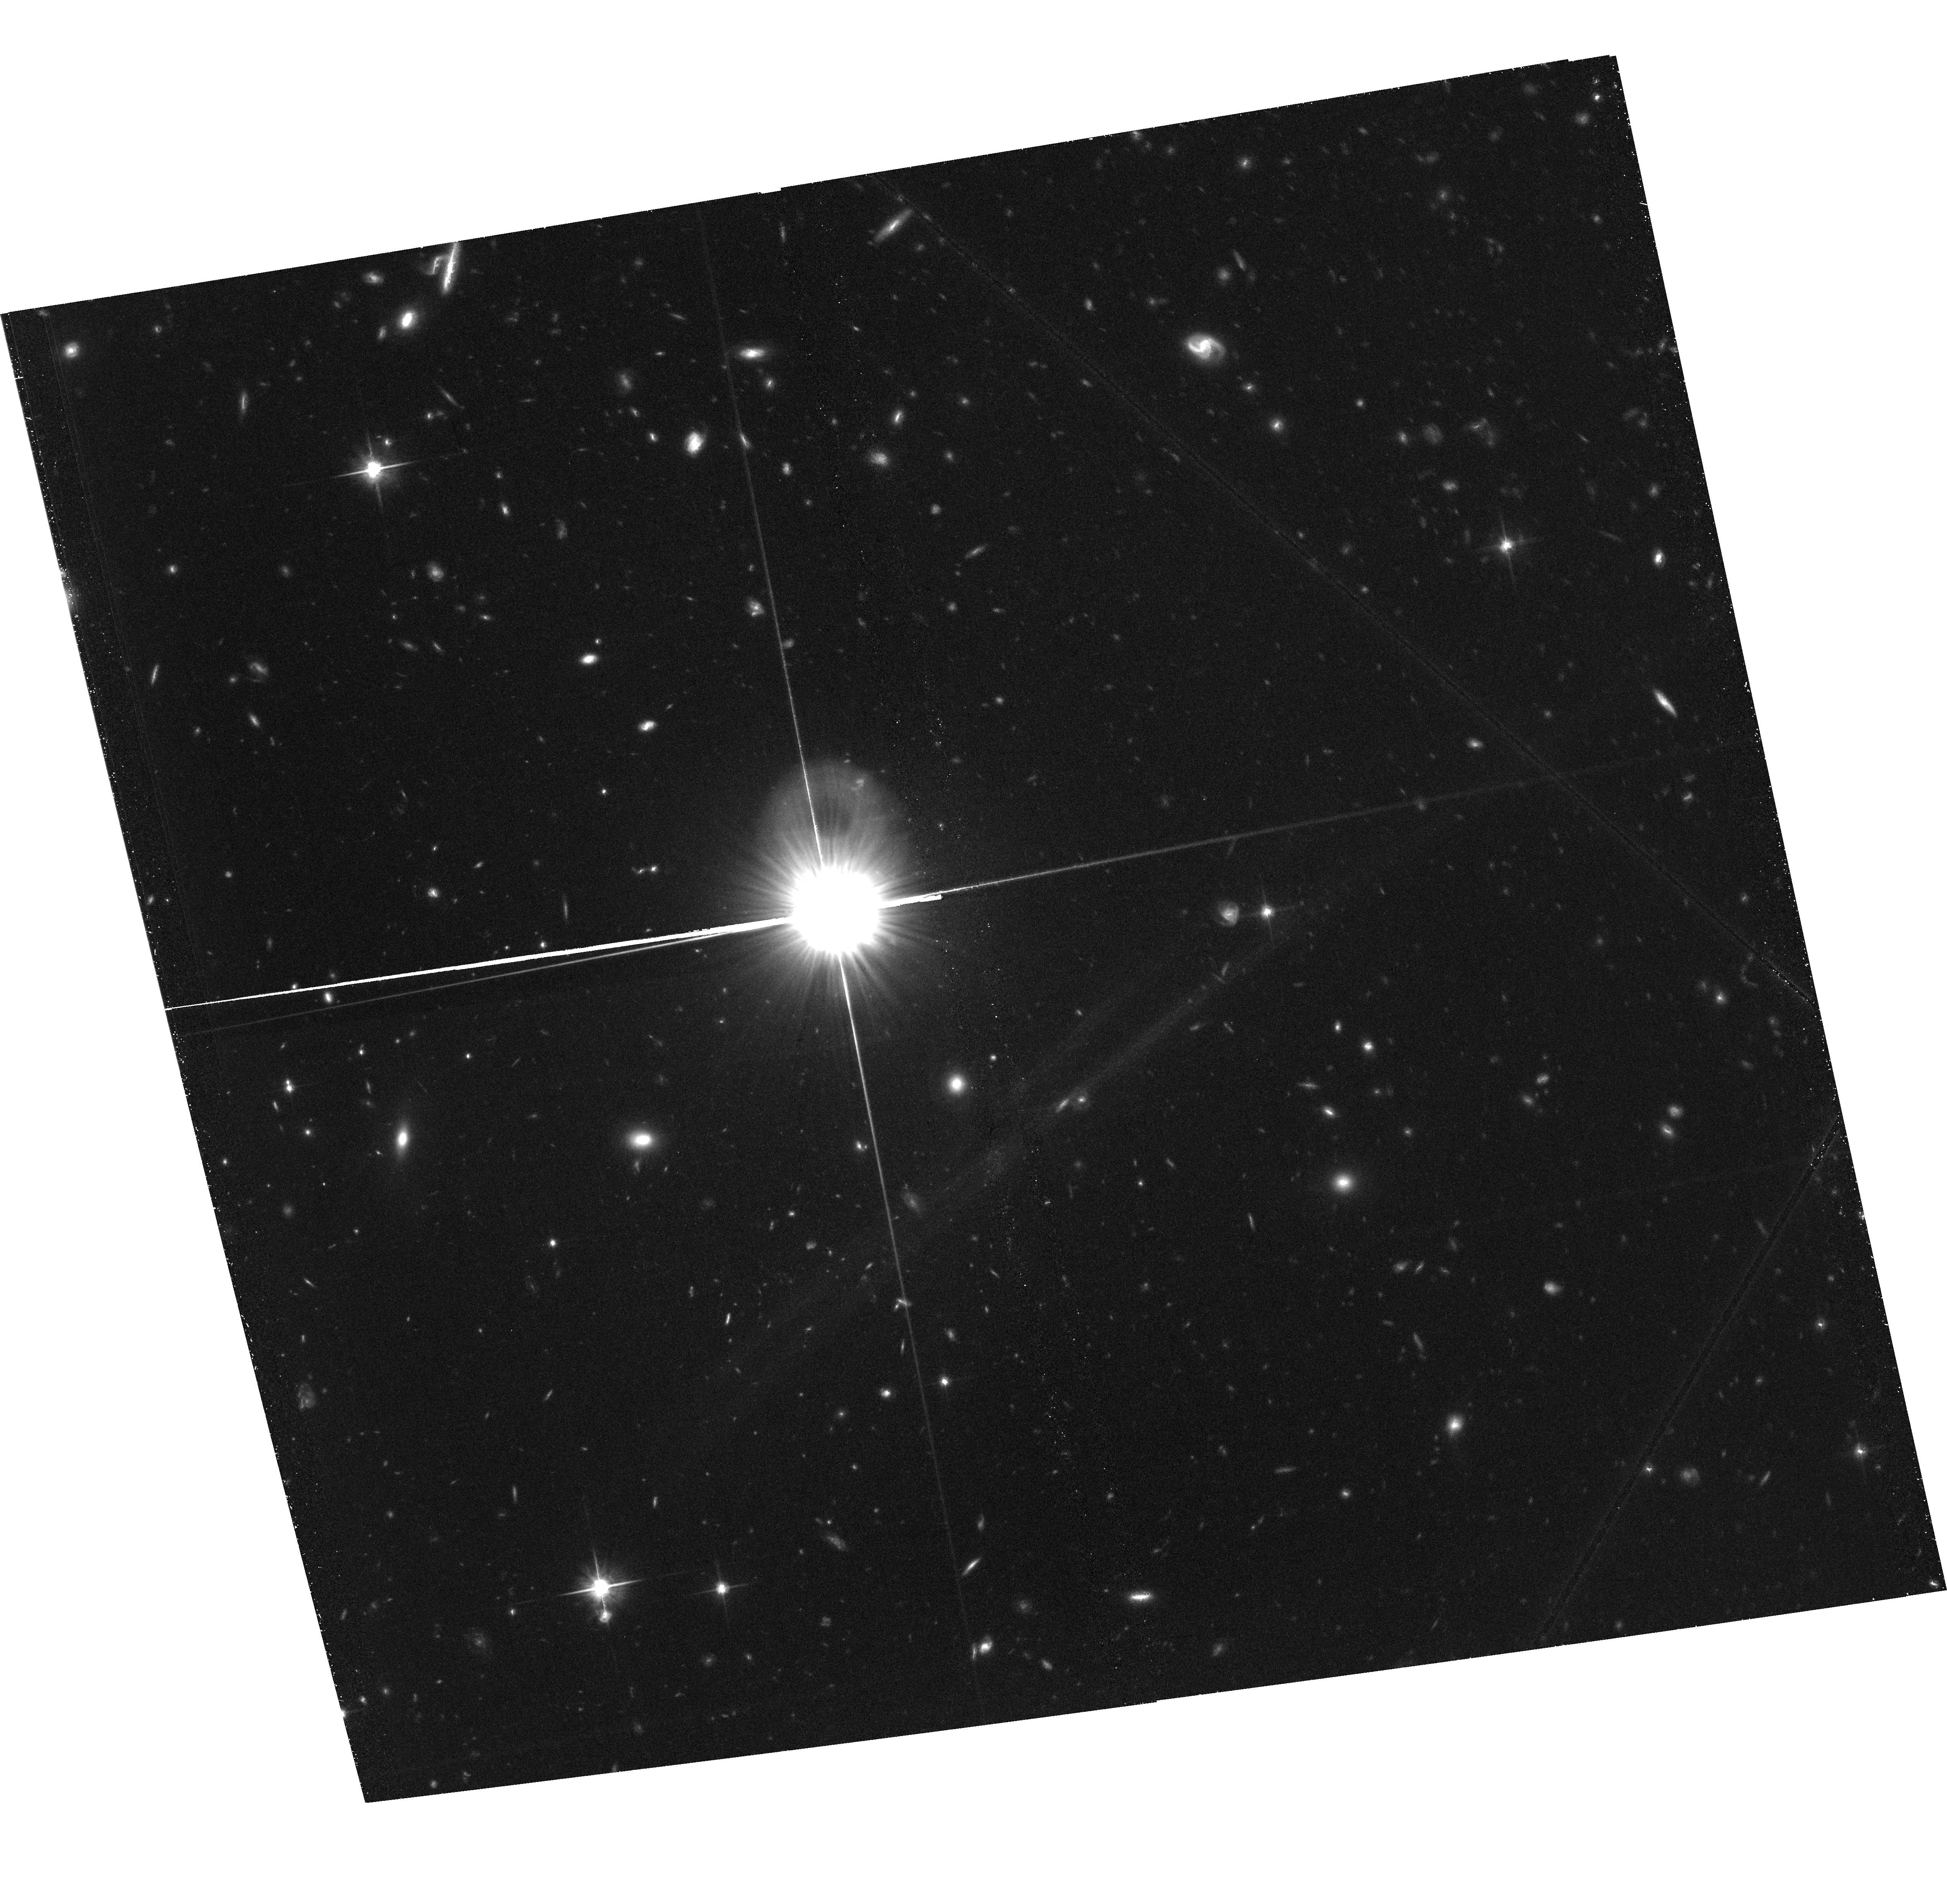
Target: field at RA 150.175°, Dec 2.660°
Instrument: ACS/WFC
Filter: F814W
Exposure: 1.4 h
Observation ID: hst_13294_01_acs_wfc_f814w_jccb01

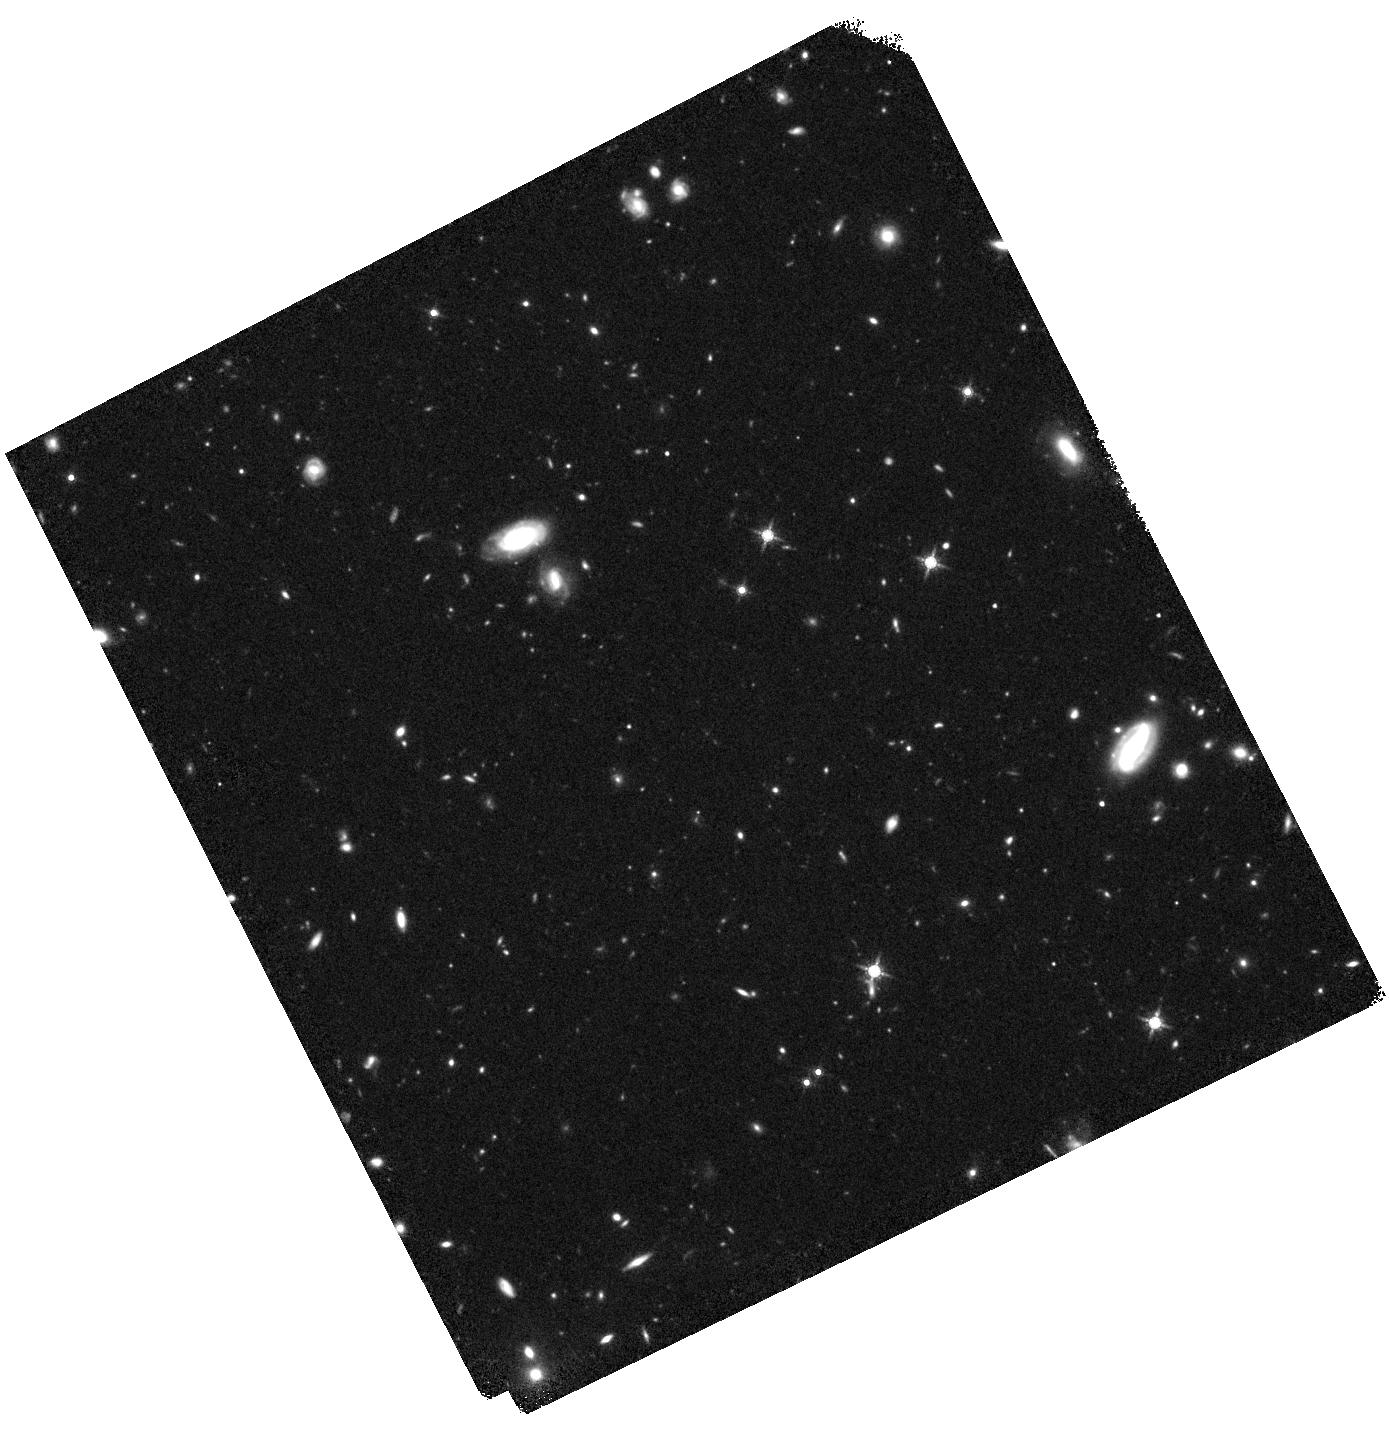
Target: VD-17871
Instrument: WFC3/IR
Filter: F160W
Exposure: 47 min
Observation ID: hst_13294_02_wfc3_ir_f160w_iccb02

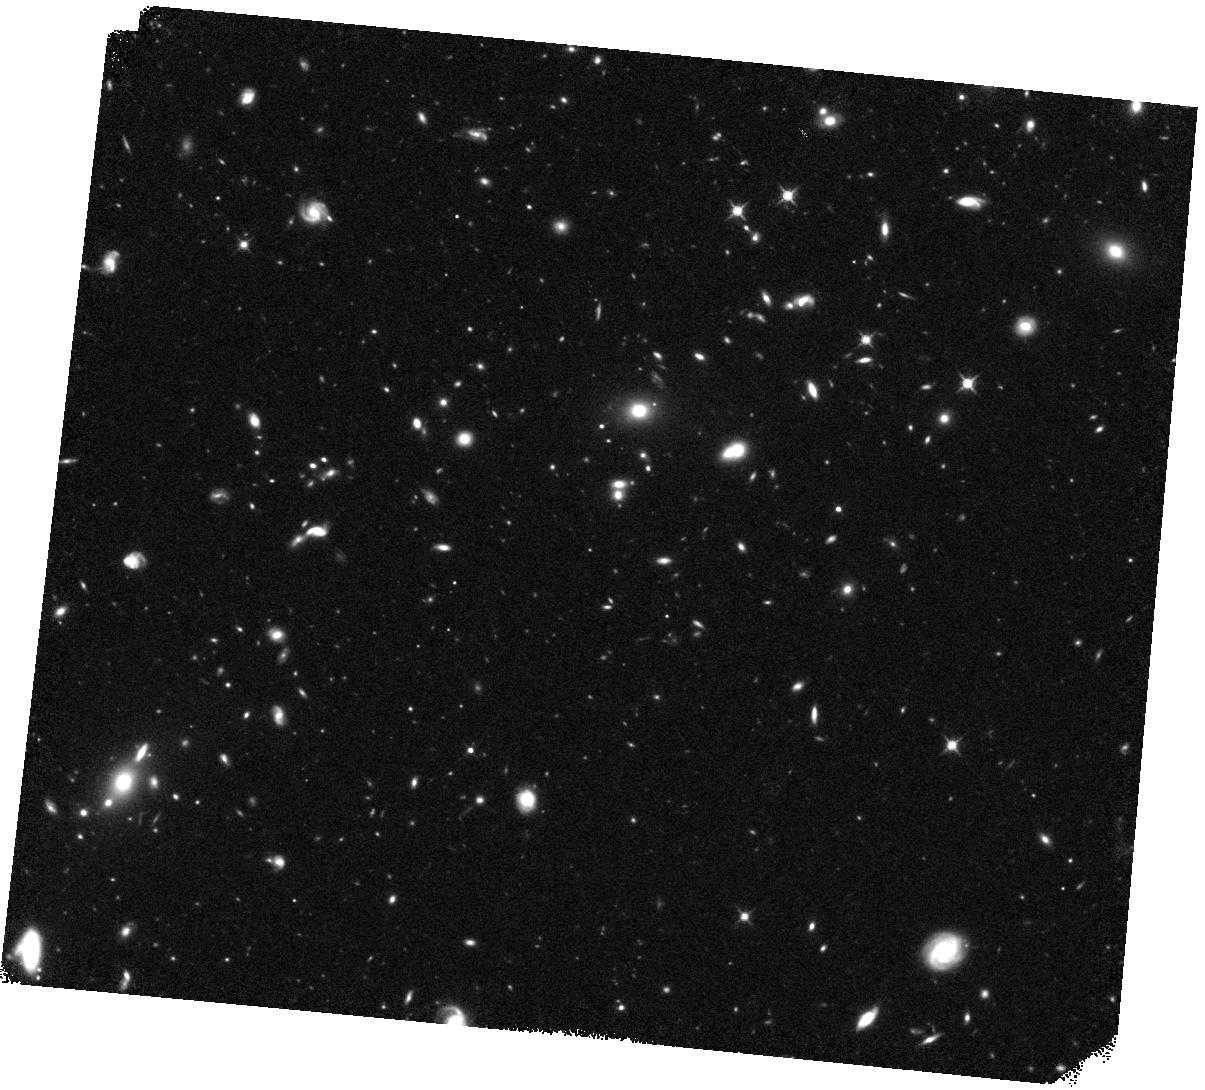
Target: AZTEC-1
Instrument: WFC3/IR
Filter: F125W
Exposure: 44 min
Observation ID: hst_13294_03_wfc3_ir_f125w_iccb03

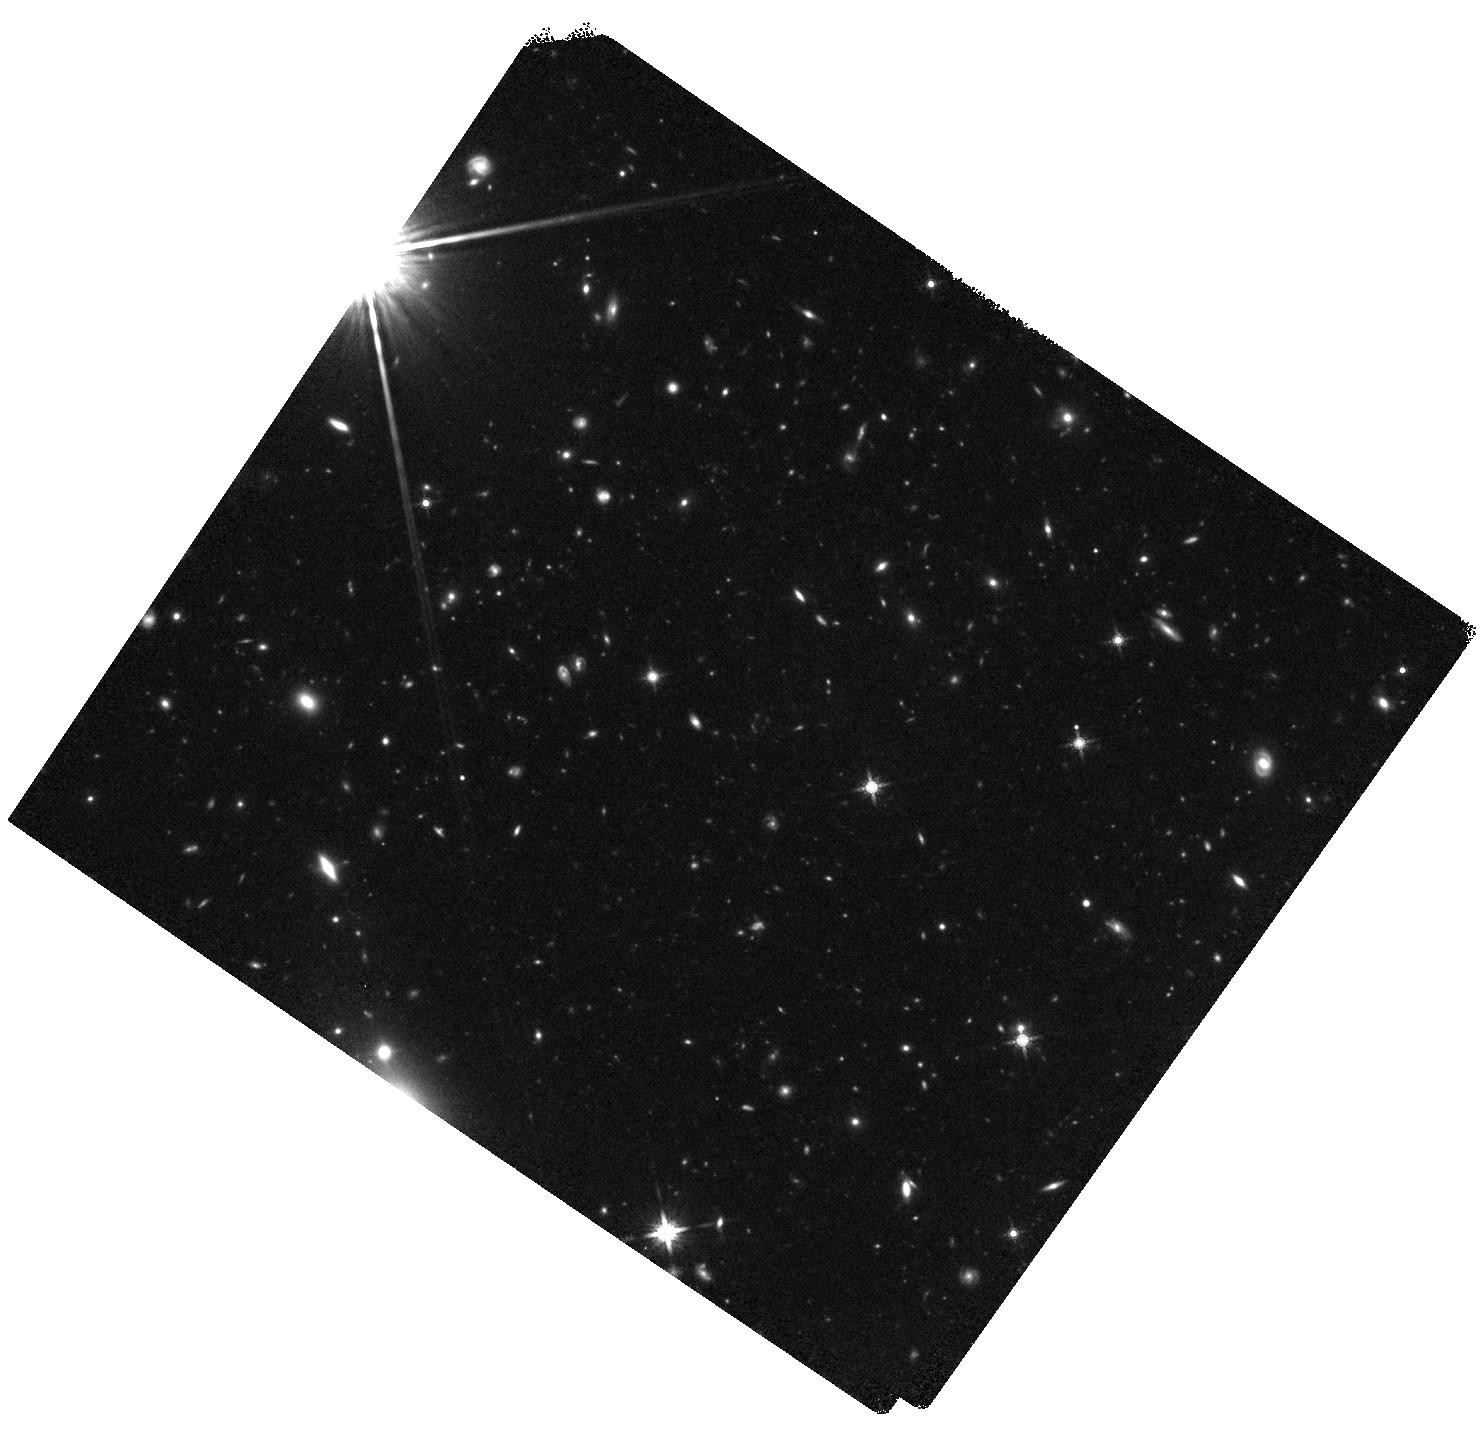
Target: J1000+0234
Instrument: WFC3/IR
Filter: F160W
Exposure: 47 min
Observation ID: hst_13294_01_wfc3_ir_f160w_iccb01

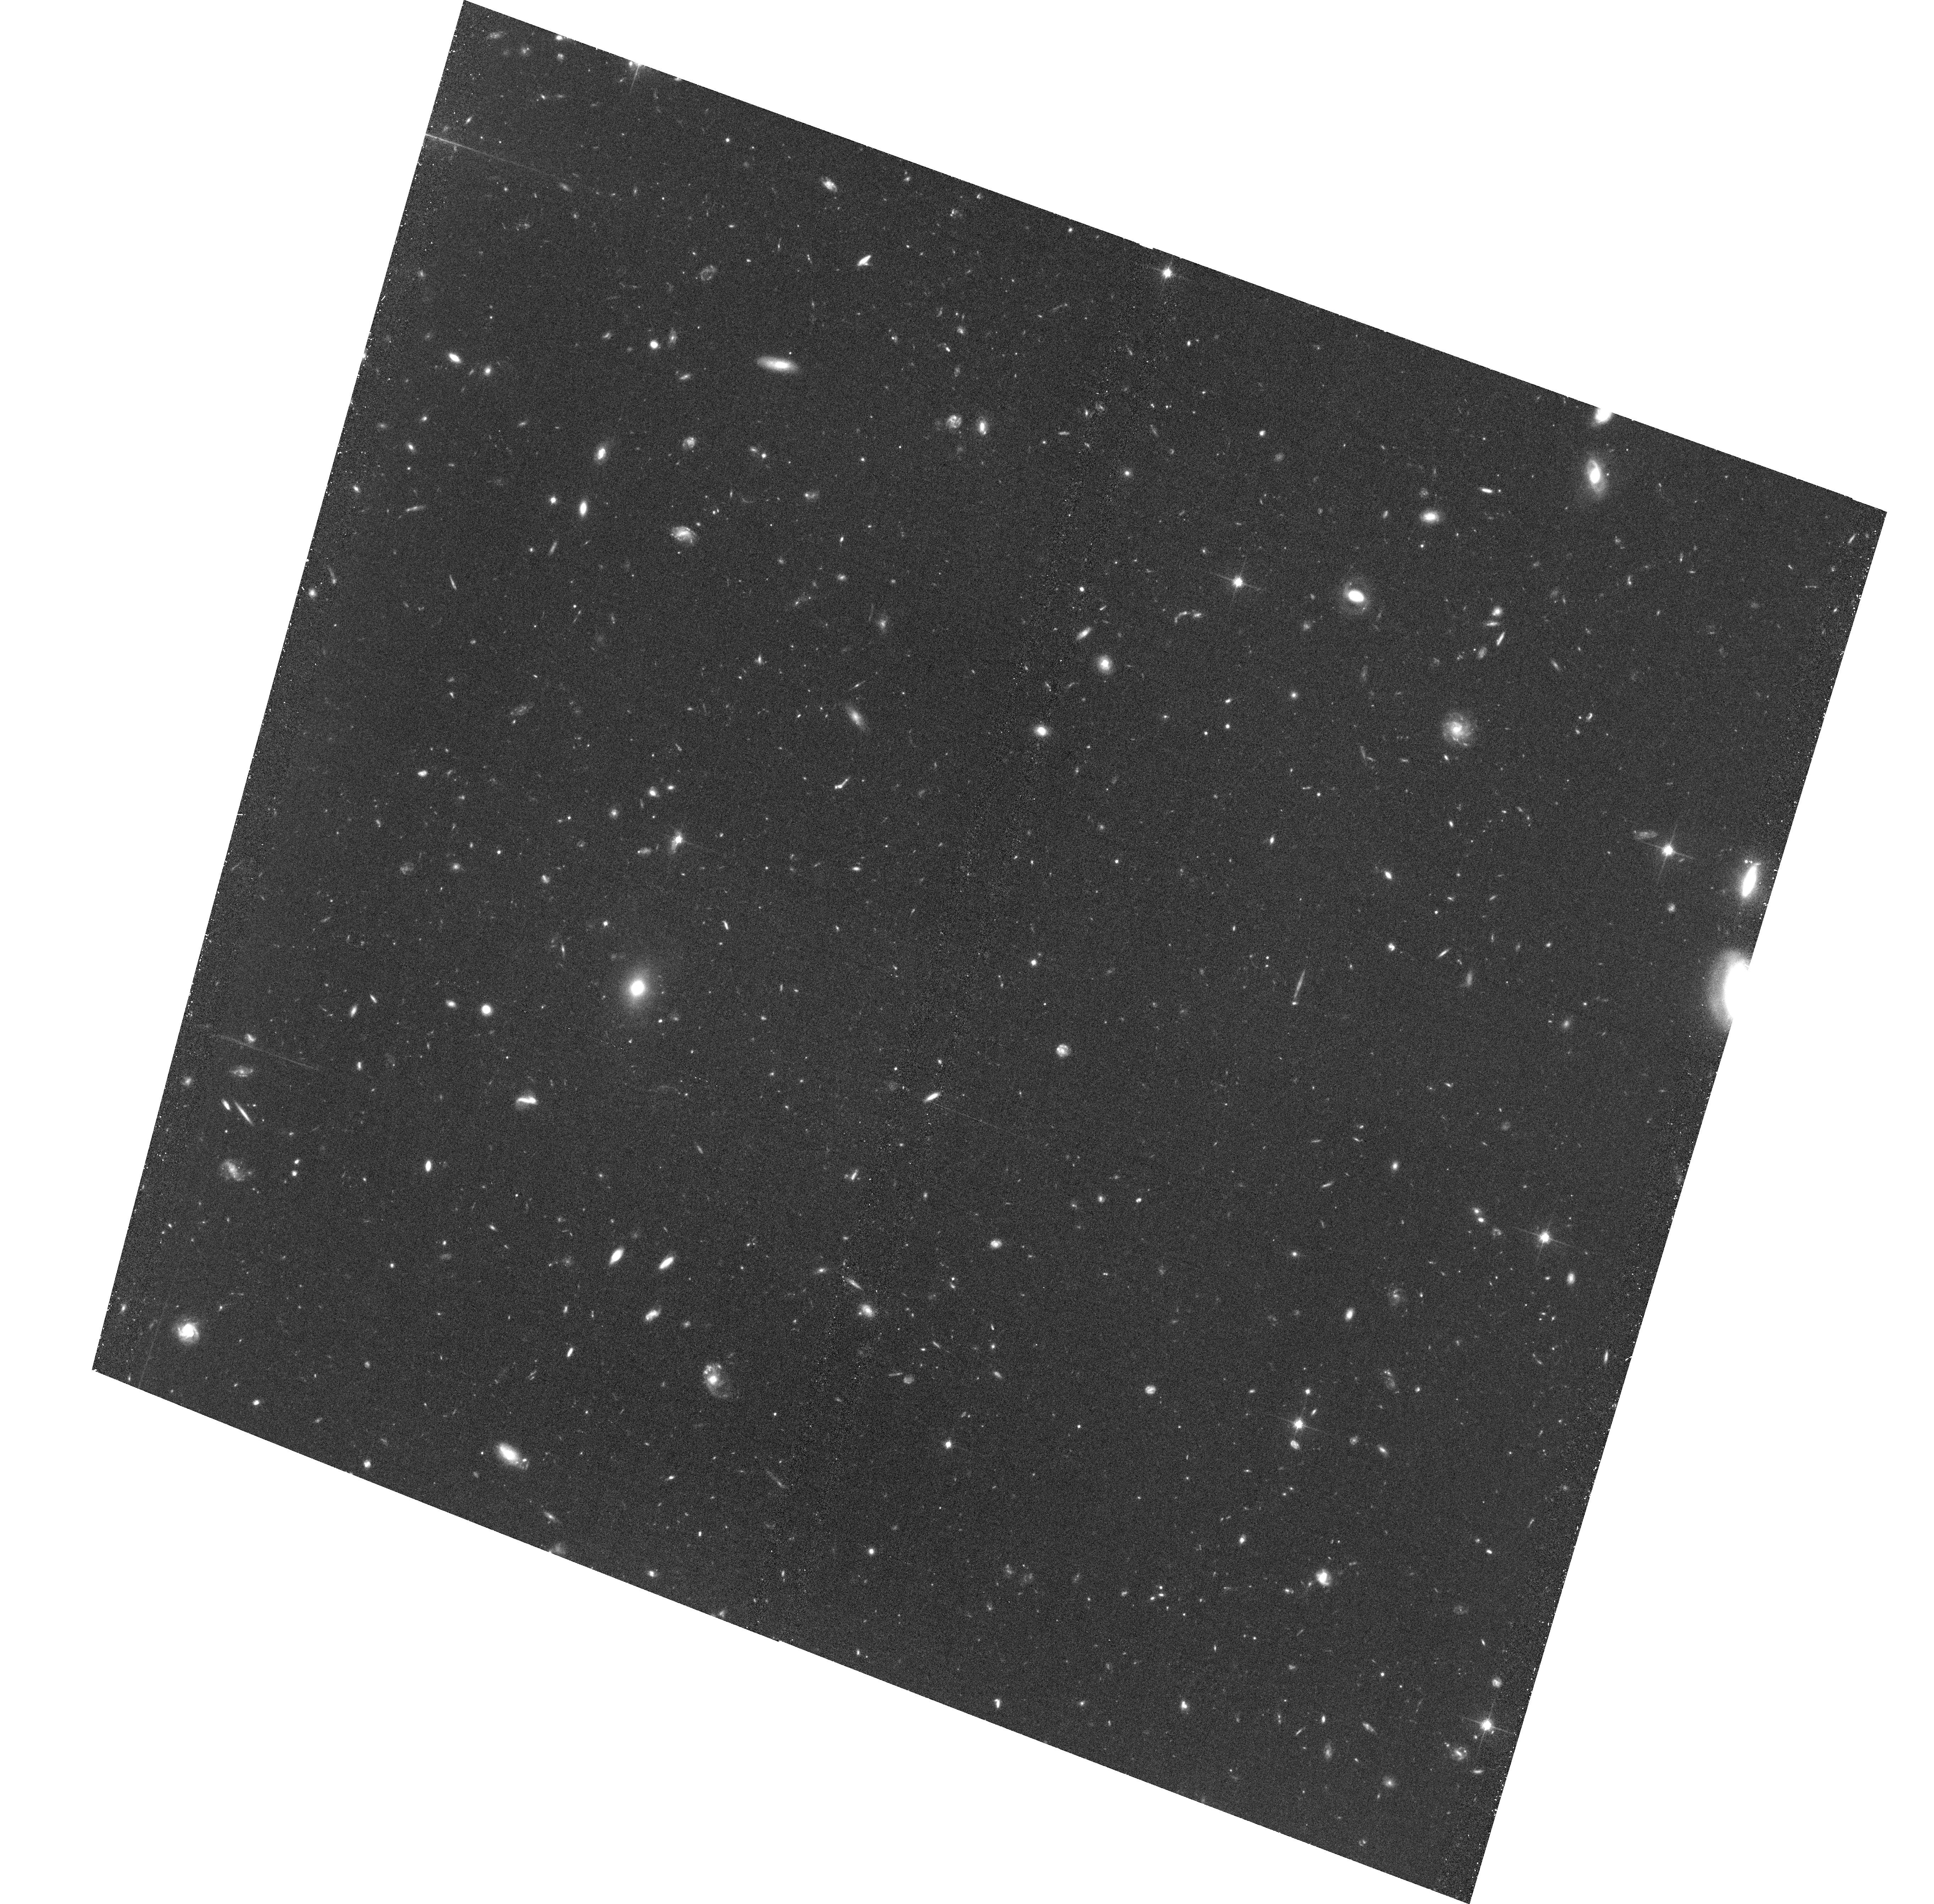
Target: field at RA 150.277°, Dec 2.197°
Instrument: ACS/WFC
Filter: F814W
Exposure: 1.4 h
Observation ID: hst_13294_02_acs_wfc_f814w_jccb02

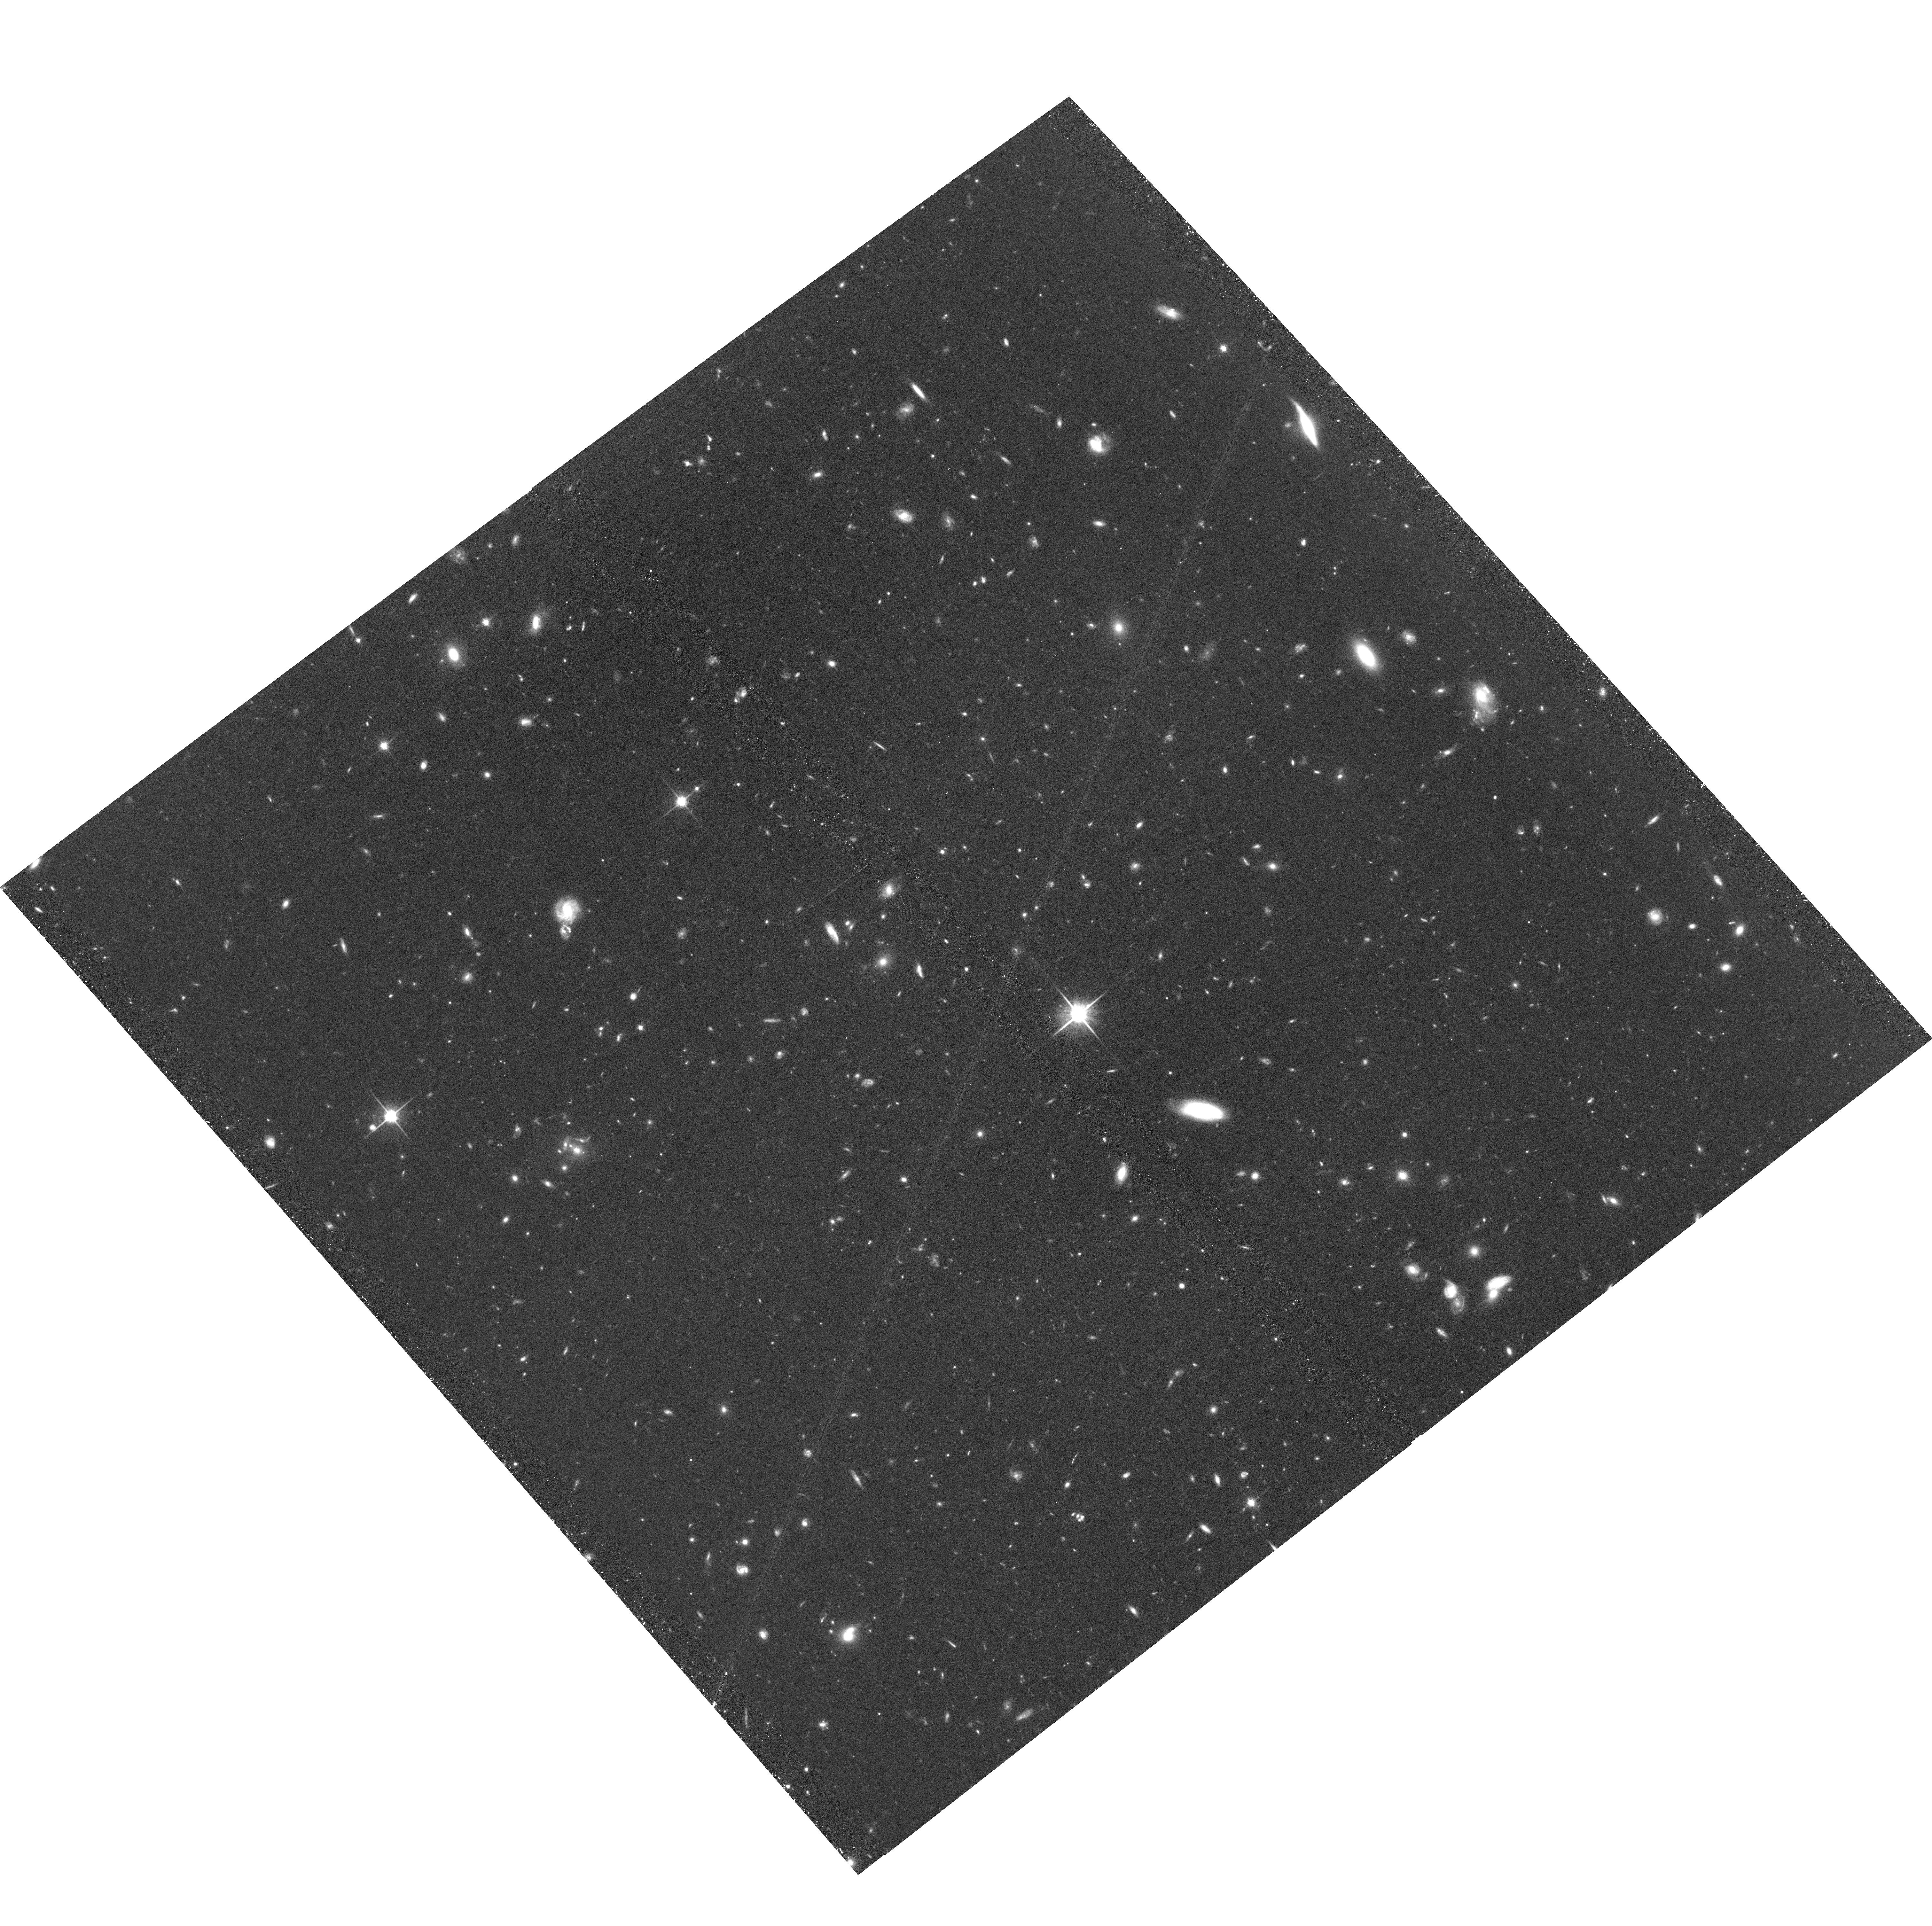
Target: field at RA 149.934°, Dec 2.396°
Instrument: ACS/WFC
Filter: F814W
Exposure: 1.4 h
Observation ID: hst_13294_03_acs_wfc_f814w_jccb03

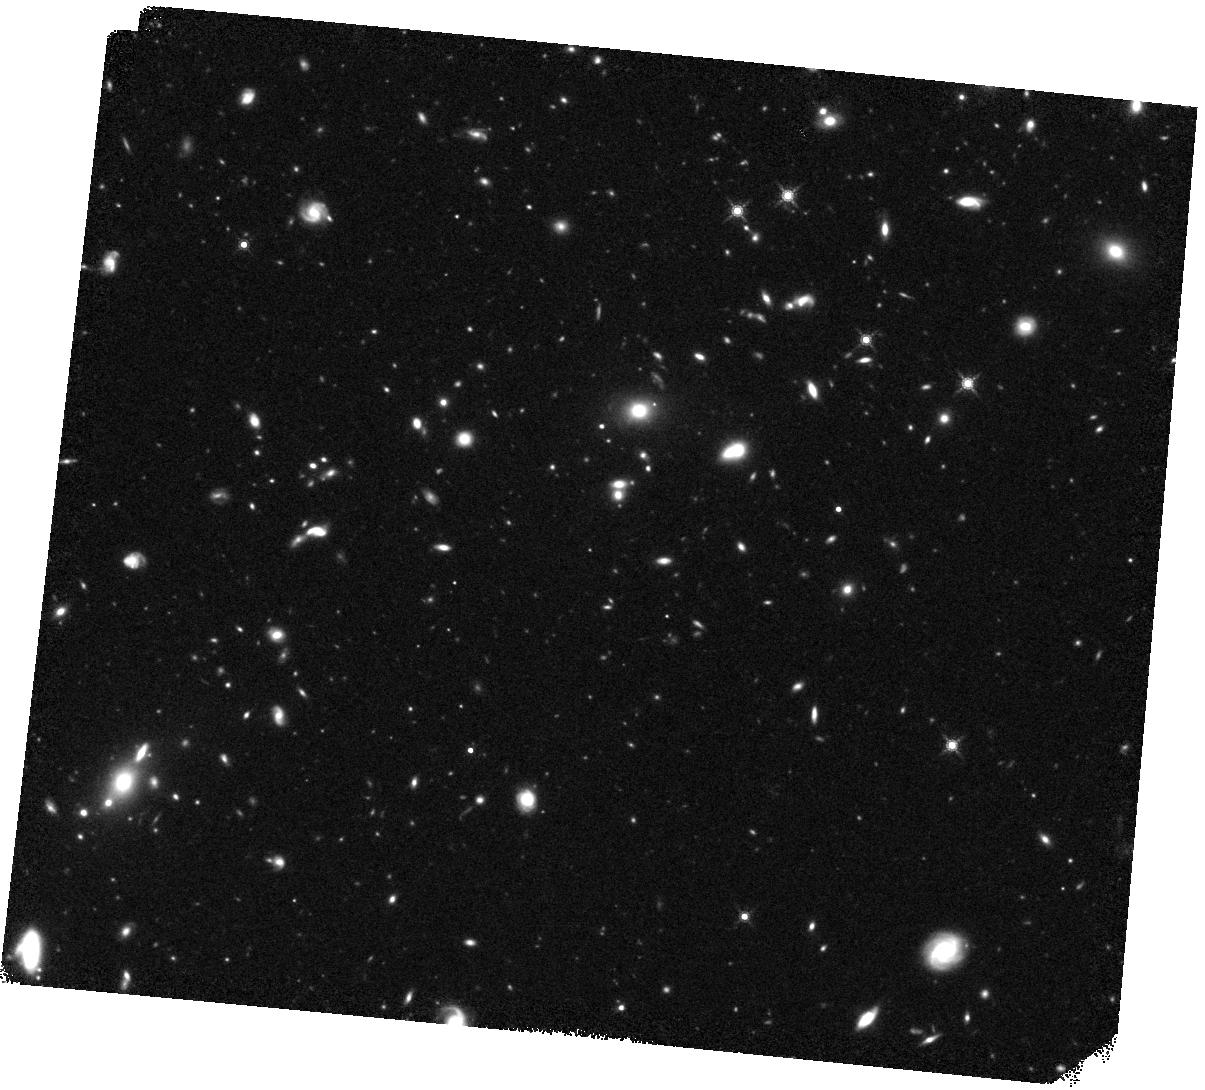
Target: AZTEC-1
Instrument: WFC3/IR
Filter: F160W
Exposure: 47 min
Observation ID: hst_13294_03_wfc3_ir_f160w_iccb03

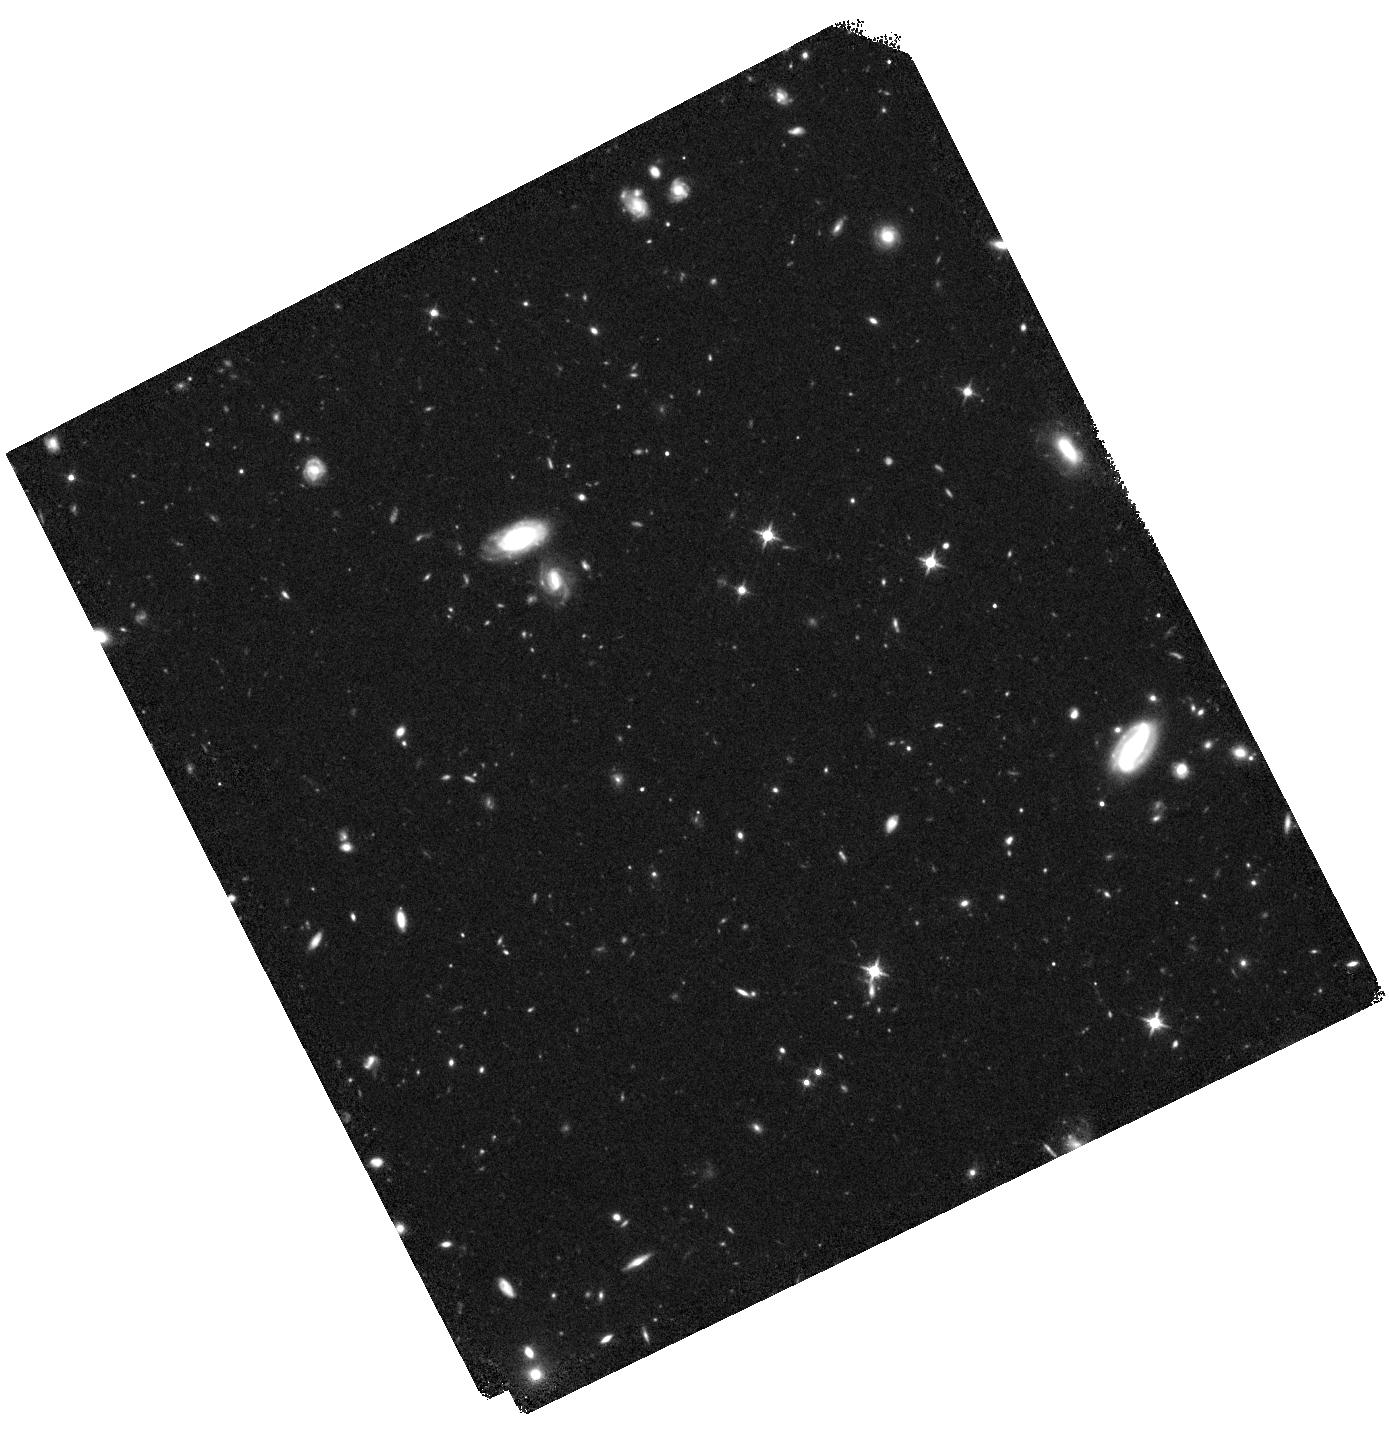
Target: VD-17871
Instrument: WFC3/IR
Filter: F125W
Exposure: 44 min
Observation ID: hst_13294_02_wfc3_ir_f125w_iccb02

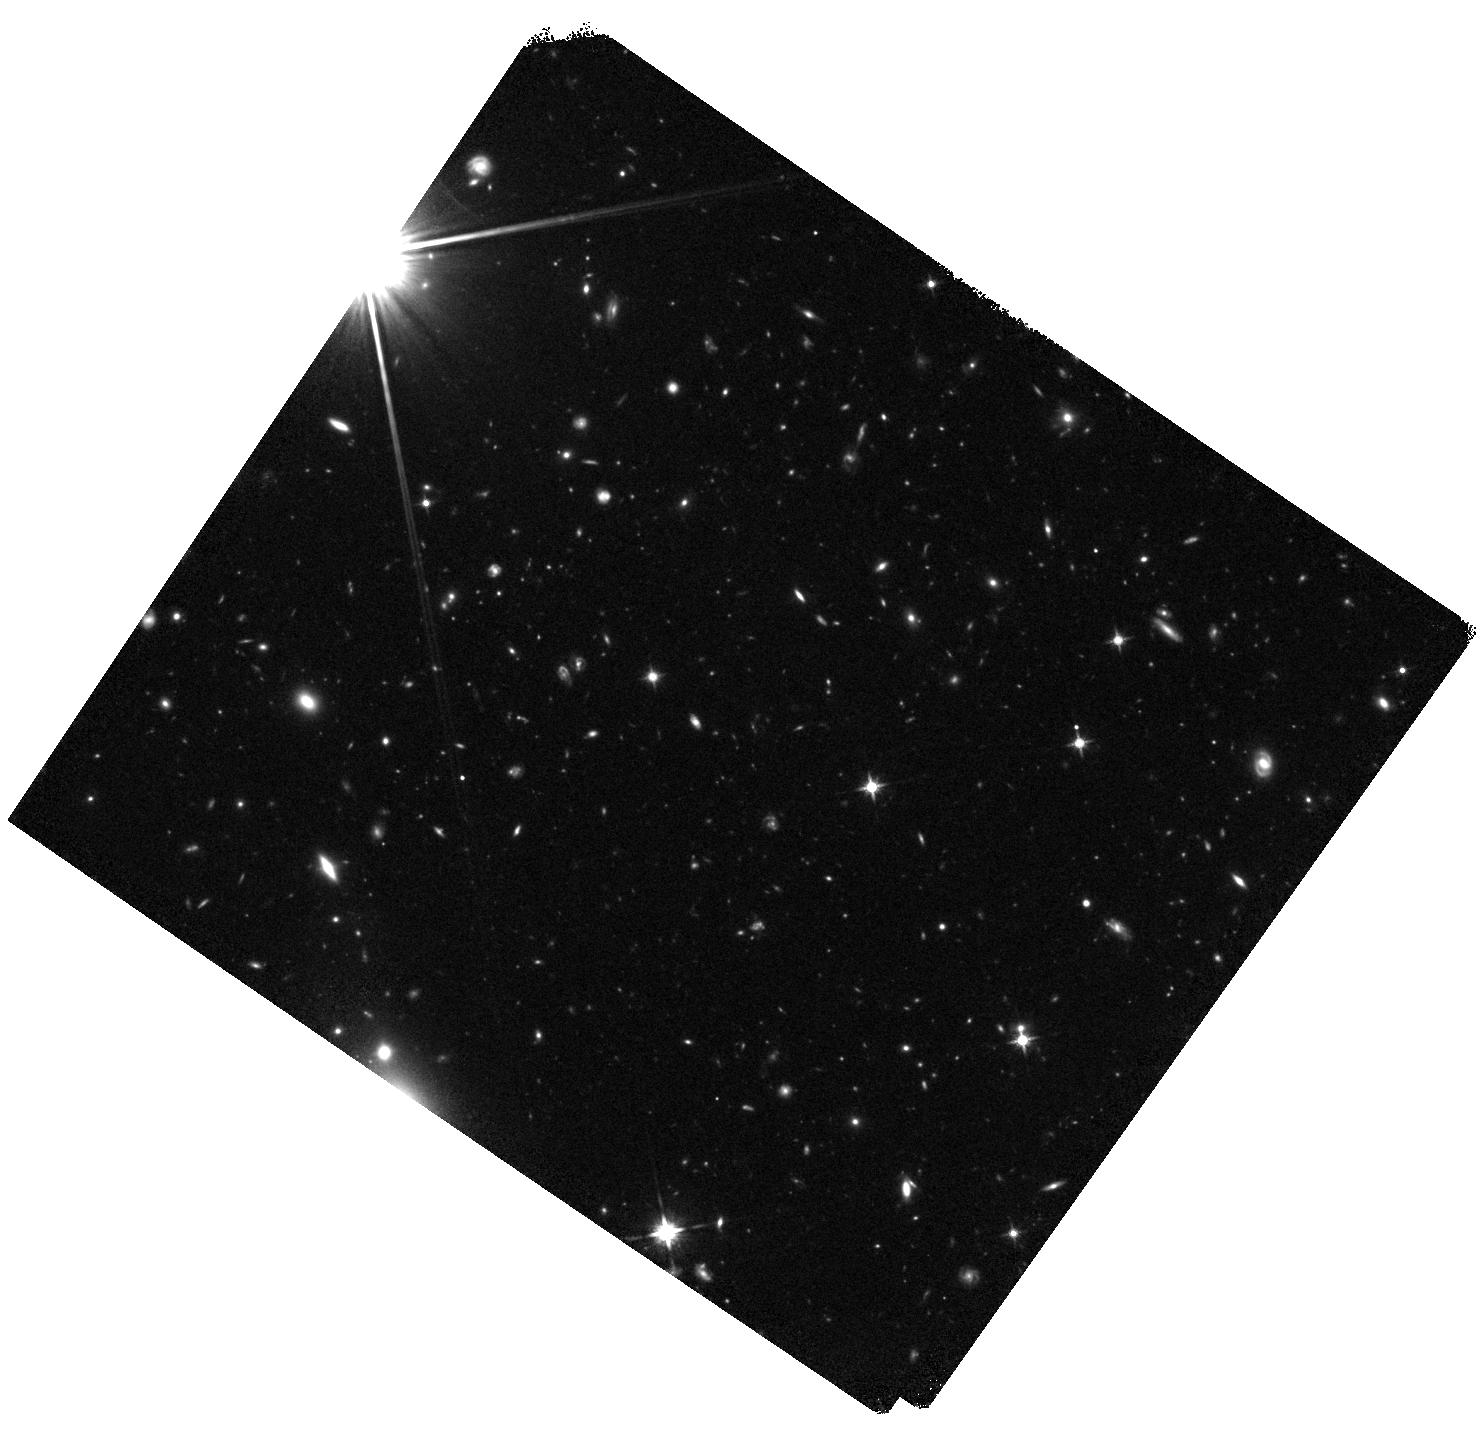
Target: J1000+0234
Instrument: WFC3/IR
Filter: F125W
Exposure: 44 min
Observation ID: hst_13294_01_wfc3_ir_f125w_iccb01

Characterizing the formation of the primordial red sequence (PI: Karim, Alexander)

We request six orbits of HST/WFC3-IR to complement existing CANDELS imaging for a detailed and direct study of the formation properties of the very first massive red sequence galaxies. Our unique sample of millimeter-identified starbursts with spectroscopically confirmed redshifts z>4 is the prime testbed to probe the formation process of massive galaxies in the very early Universe. Given the complicated selection methods to reveal such sources, only recently the vast multi-wavelength coverage of the COSMOS field has allowed to establish this uniquely representative sample of the earliest population of massive starbursts. Their number density has been shown to match that of the very early (z~2) red sequence of massive and intriguingly compact galaxies, hinting to a direct evolutionary link of both populations. In order to establish this link -- particularly that our starbursts are prone to produce a compact remnant -- we need to thoroughly probe both, the heavily obscured regions within these generally dust-rich sources as well as the relatively unobscured patches. Scheduled high-resolution ALMA observations will yield detailed dynamics and direct views of the dust distribution within our targets. However, the high resolution WFC3-IR reaches at rest-frame (near) ultraviolet wavelengths is the only way to allow for a full view of the star formation activity and, for determining the detailed dust extinction processes across our targets. The combined data will yield a unique opportunity to understand massive galaxy formation and dust accumulation within 1.5 Billion years after the Big Bang.